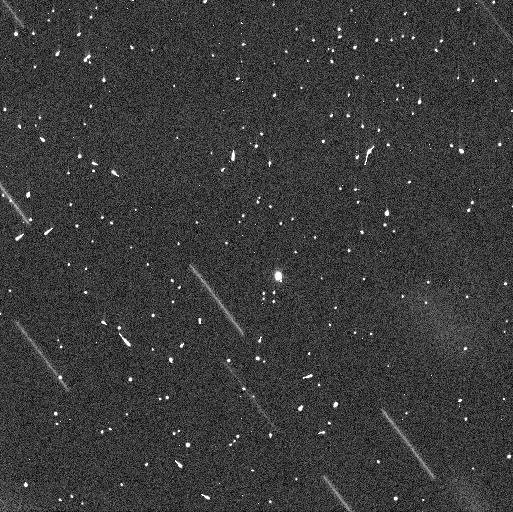
Target: 331P
Instrument: WFC3/UVIS
Filter: F350LP
Exposure: 4 min
Observation ID: if6w02jrq

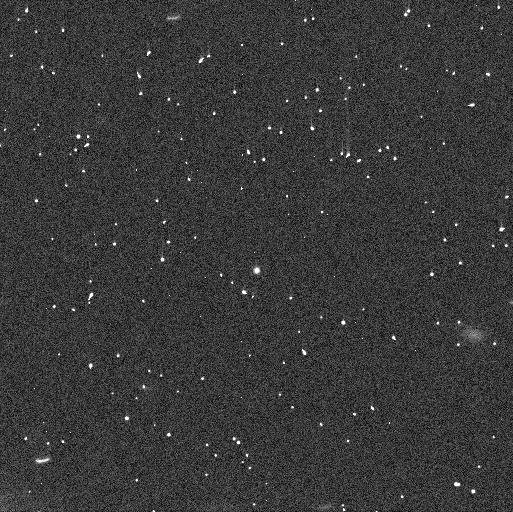
Target: 331P
Instrument: WFC3/UVIS
Filter: F350LP
Exposure: 5 min
Observation ID: if6w01r9q

Fragmented Asteroid 331P/Gibbs (PI: Jewitt, David)

Extraordinary asteroid 331P/Gibbs consists of a rapidly rotating primary body about 1.6 km in diameter, a debris trail, and an embedded chain of 19 fragments, evidently all produced by a breakup in 2012. It is the best and most accessible example of rotational instability in the asteroid belt. HST observations in the 2015 - 2018 period have established the basic properties, revealing that one fragment has a large amplitude lightcurve consistent with a contact binary, that the fragments combined carry about 1 percent of the mass of the primary, and have an incredibly small (10 cm/s) velocity dispersion. Here, we propose follow-up observations with HST to define the fragment dynamics by extending the observational arc from 3 to 8 years. The new data will allow accurate orbital elements to be computed for each resolved object and, from these, accurate determination of the time and speed of release from the primary. The degree to which the release times are staggered, the speeds of release, and speed-size correlations, will enable the first comparisons with numerical models of asteroid rotational breakup. The longer astrometric arc will yield sensitive limits to non-gravitational acceleration, as might be caused by the sudden exposure and sublimation of previously buried asteroid ice. If present, ice could spin-up the primary by sublimation torques, rather than radiation (YORP) torque as presently assumed; this new mechanism would have implications for rotational destruction timescales across the asteroid belt. These high resolution, high sensitivity observations lie far beyond the realm offered by even the largest ground-based telescopes, requiring the use of HST.